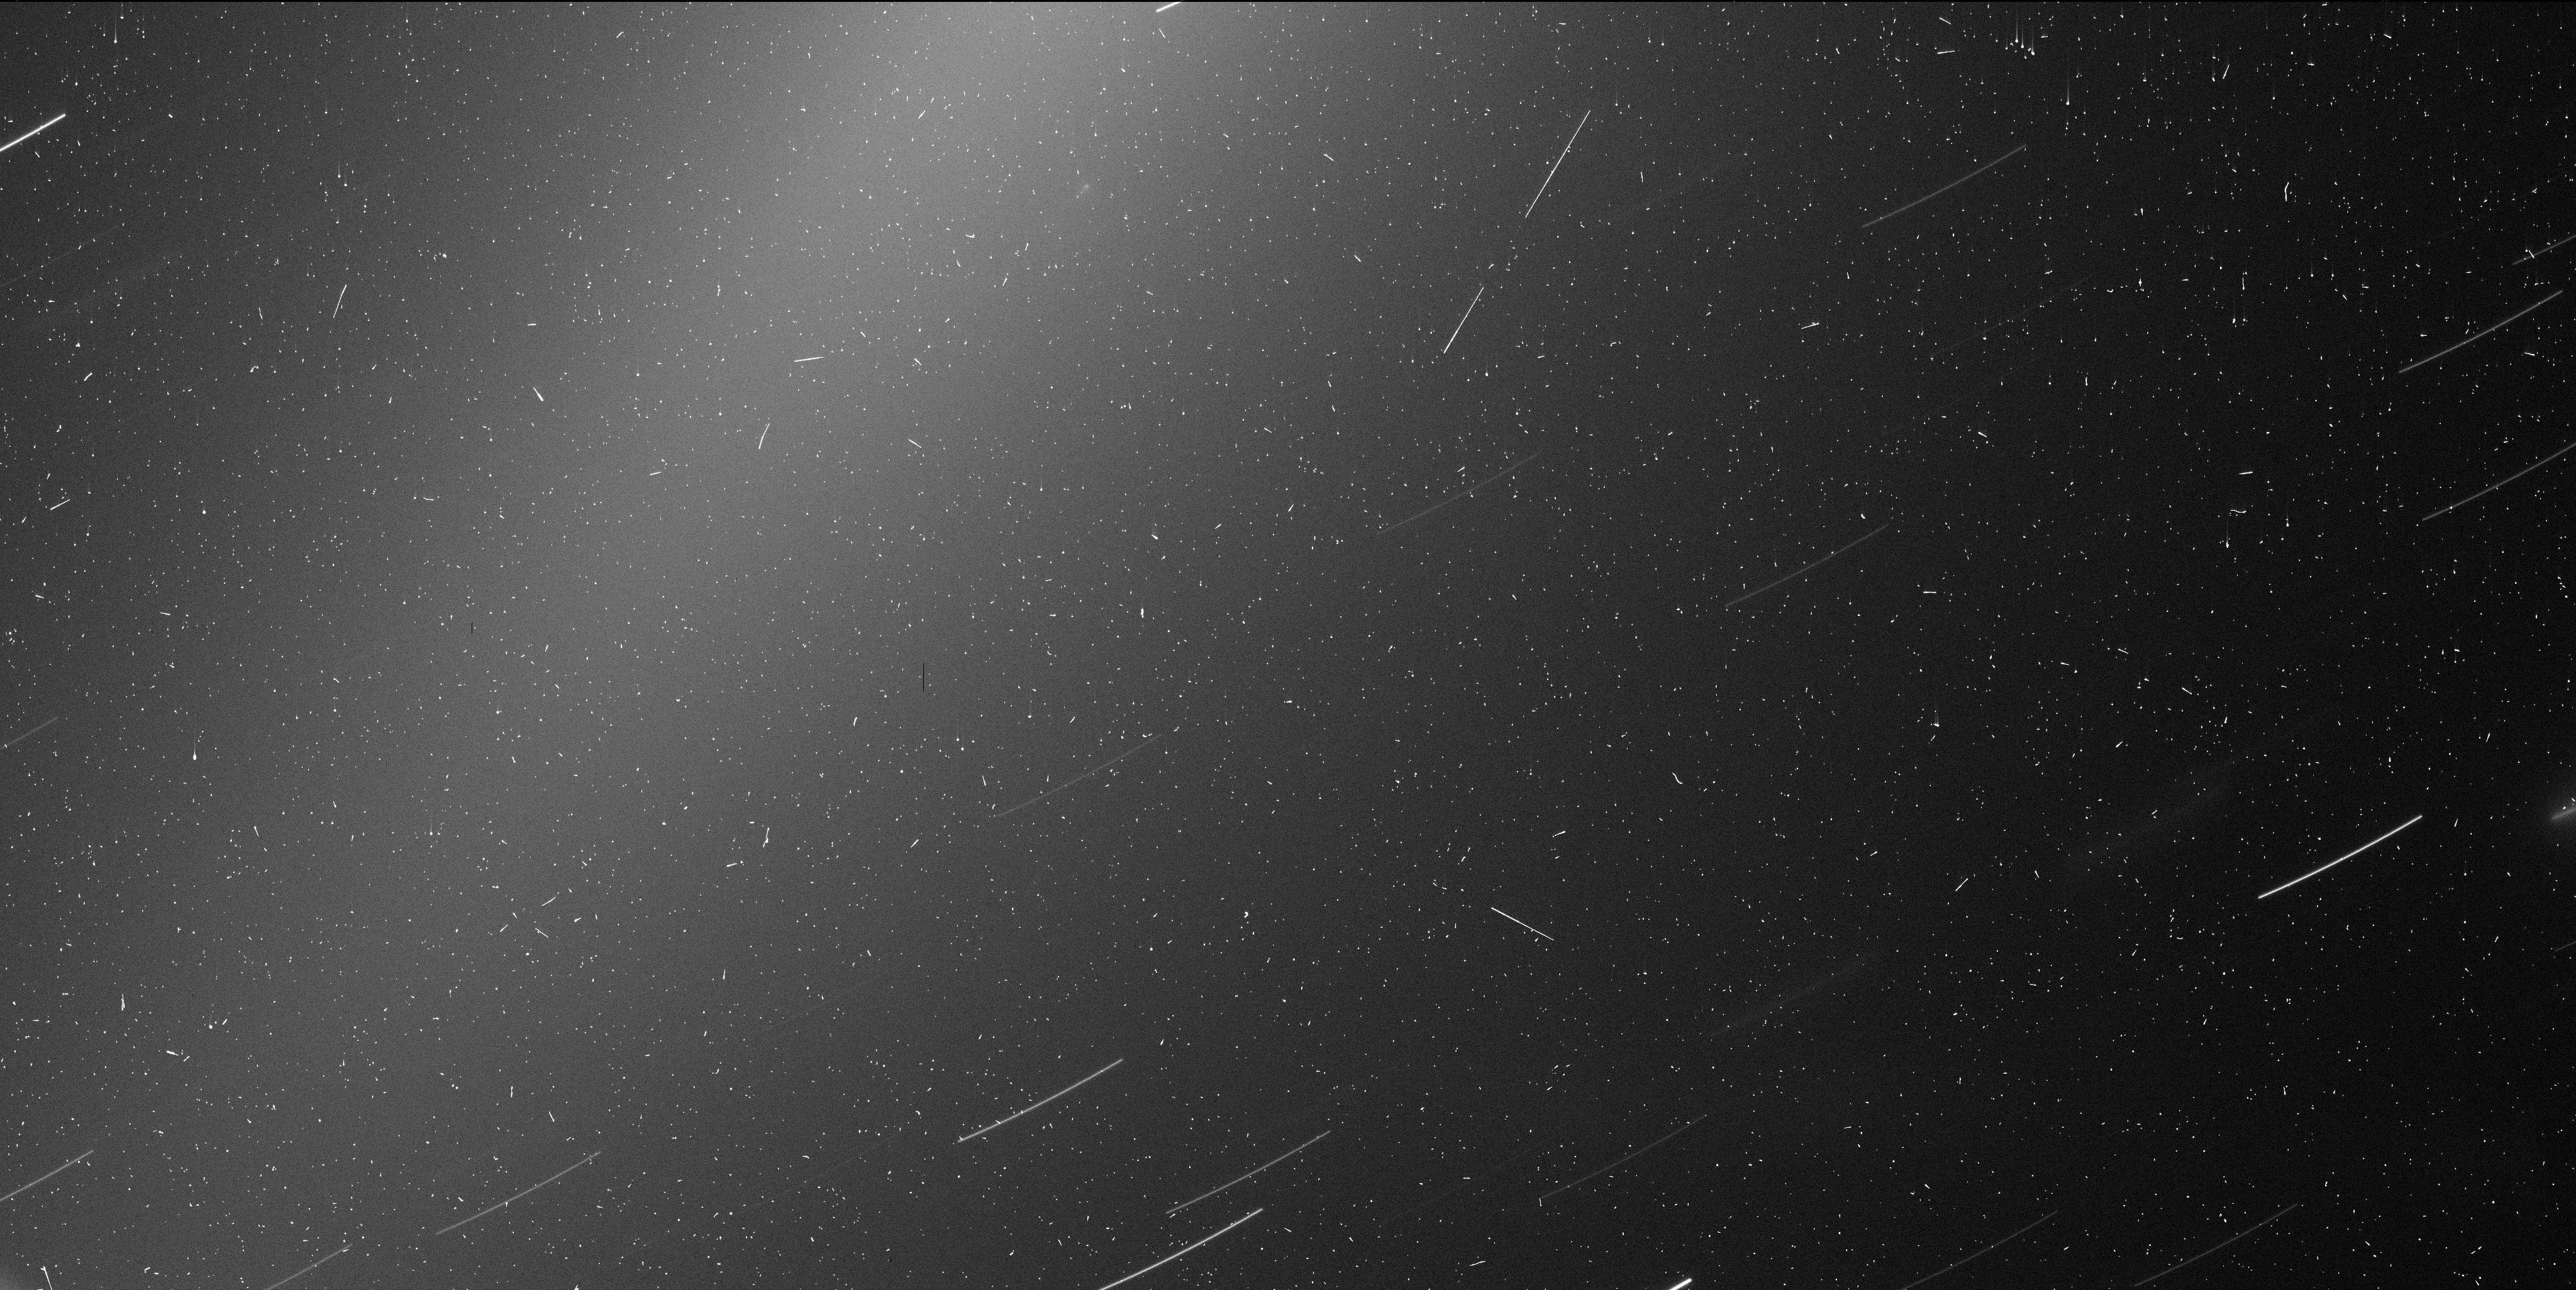
Target: C2019Y4-OFFSET
Instrument: WFC3/UVIS
Filter: F350LP
Exposure: 6 min
Observation ID: ie8x01d3q

A new member of a new comet group: characterization of C/2019 Y4 (ATLAS) (PI: Ye, Quanzhi)

The recently discovered long-period comet C/2019 Y4 (ATLAS) has an orbit resembling comet C/1844 Y1 (Great Comet), suggesting a common origin. This is only the third identified long-period comet group. Here we request 1 (one) HST orbit to constrain the nucleus size of C/2019 Y4 and to search for smaller, young fragments in its vicinity, with the goal being to understand the mechanism that drives the disintegration of its progenitor.